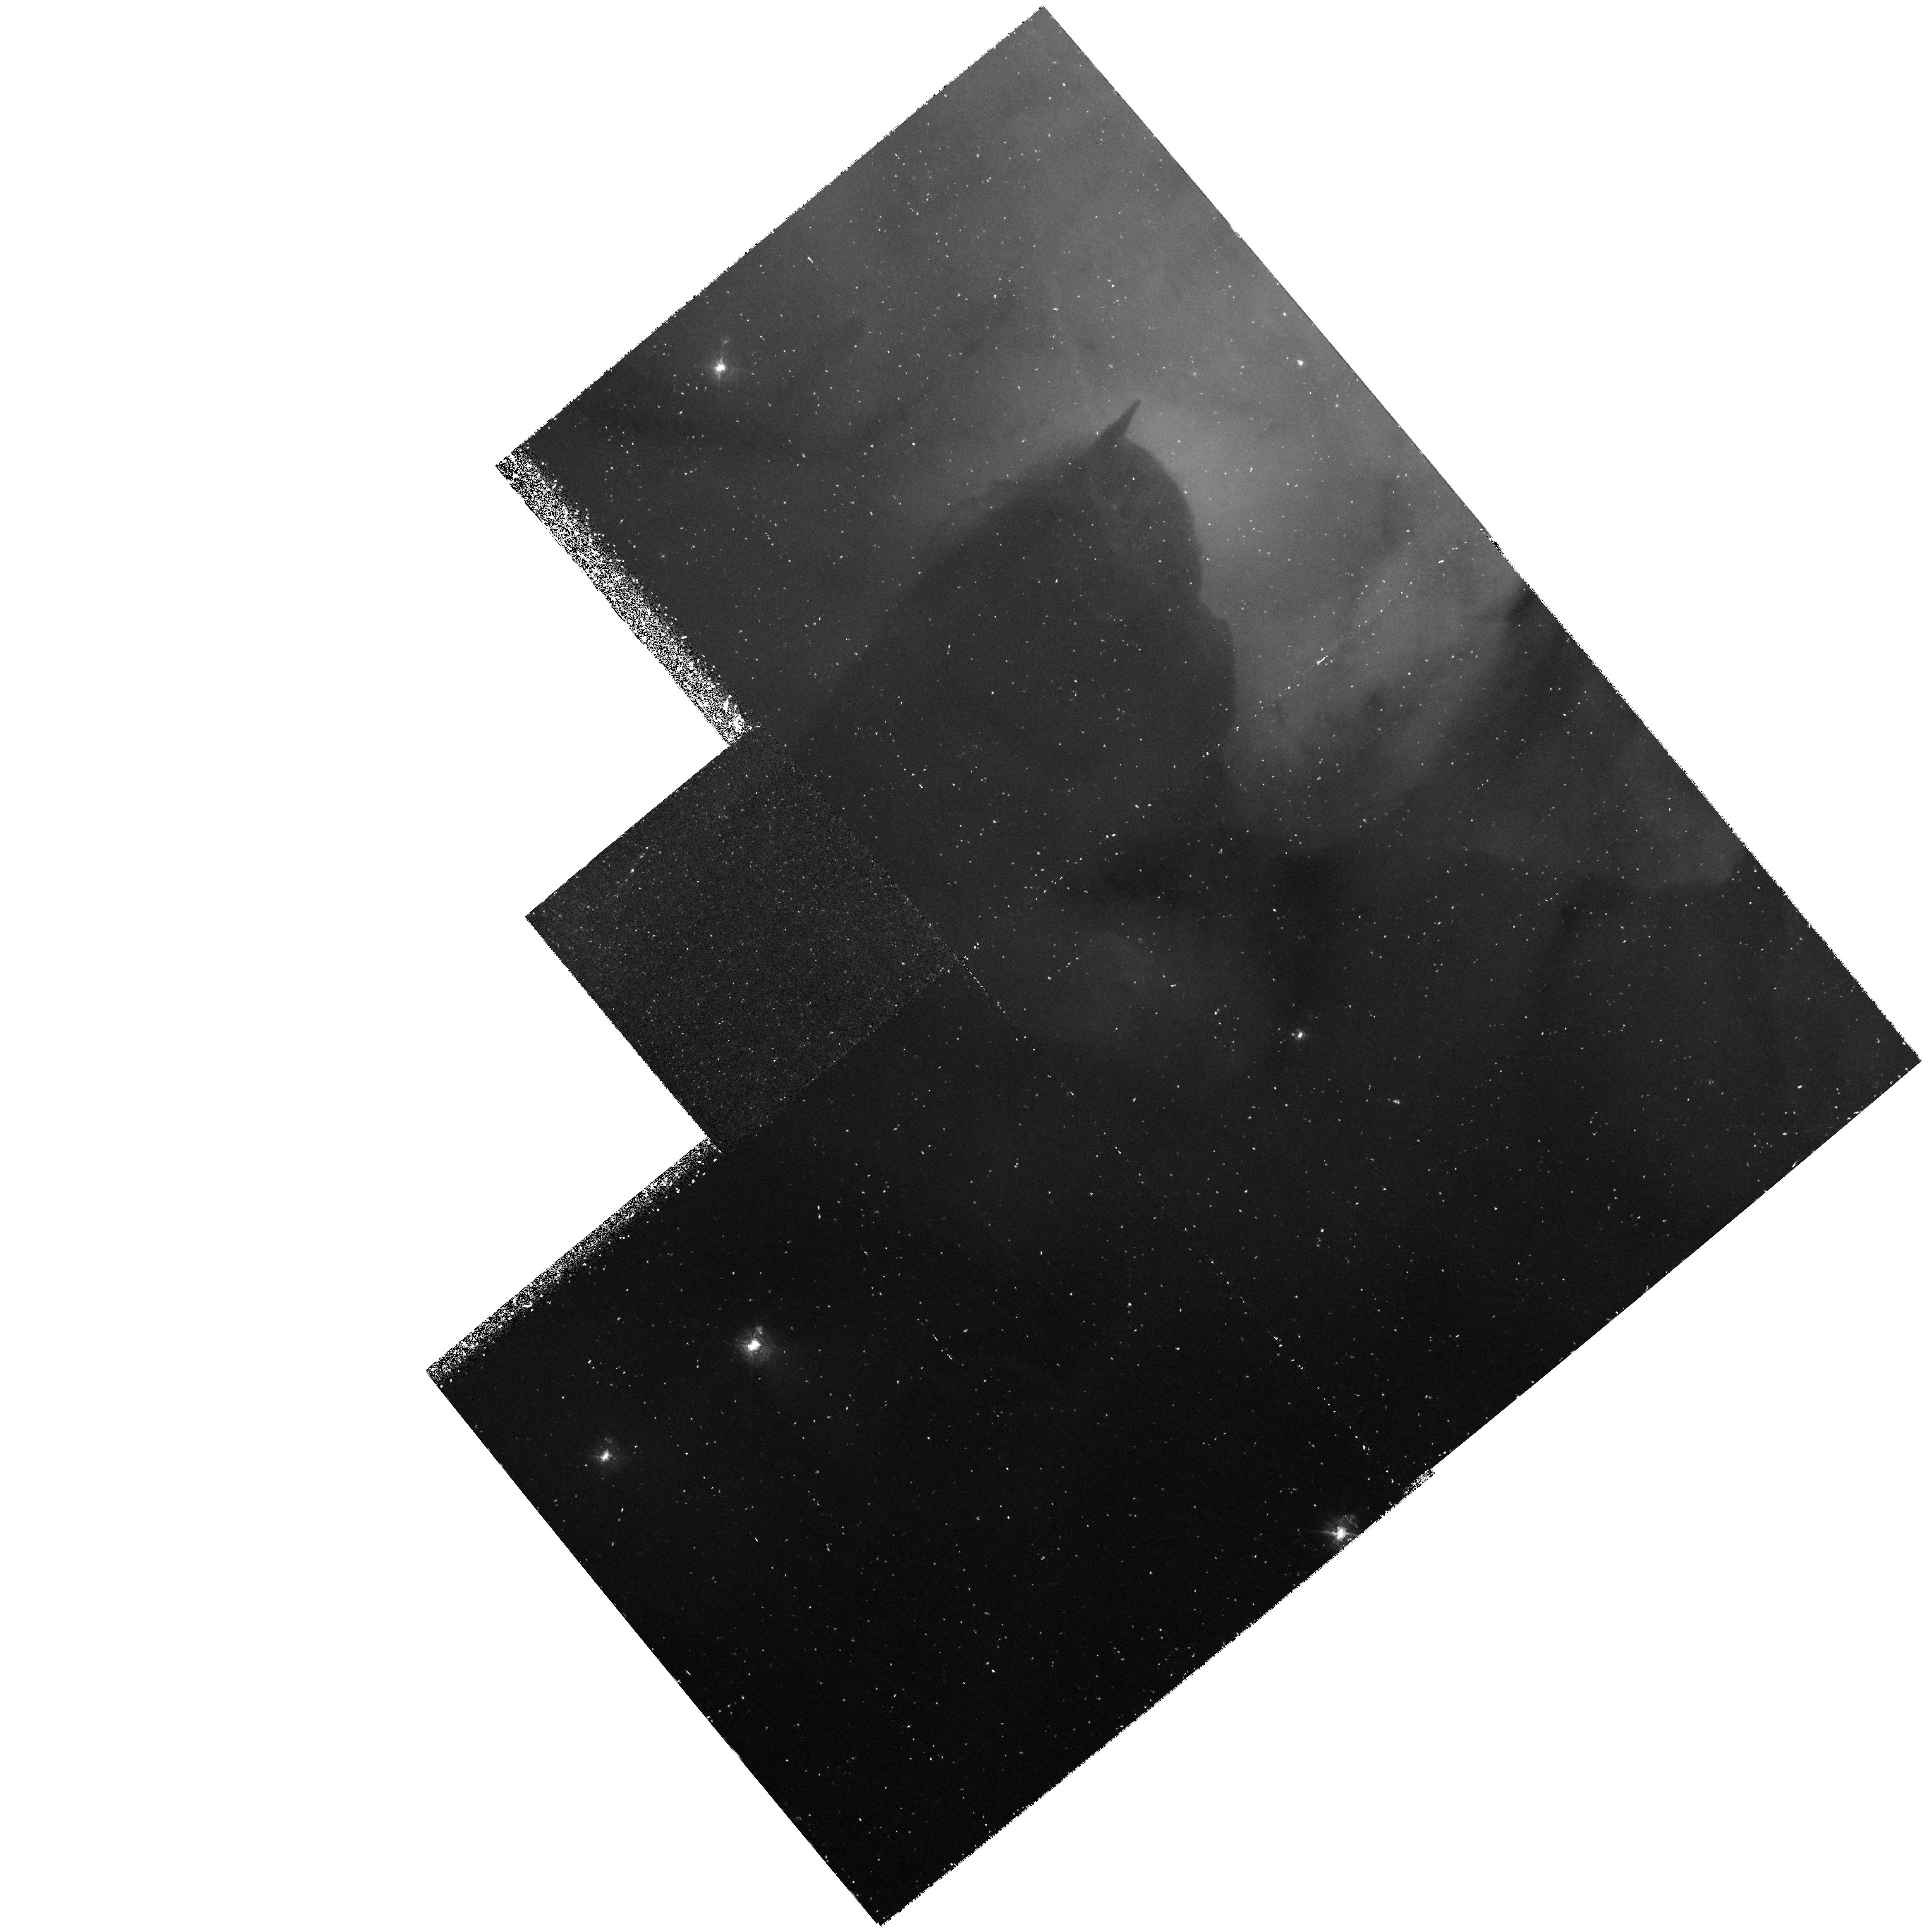
Target: M20. Instrument: WFPC2/PC. Filter: F502N. Exposure: 1.5 h. Observation ID: hst_6857_01_wfpc2_pc_f502n_u3xo01

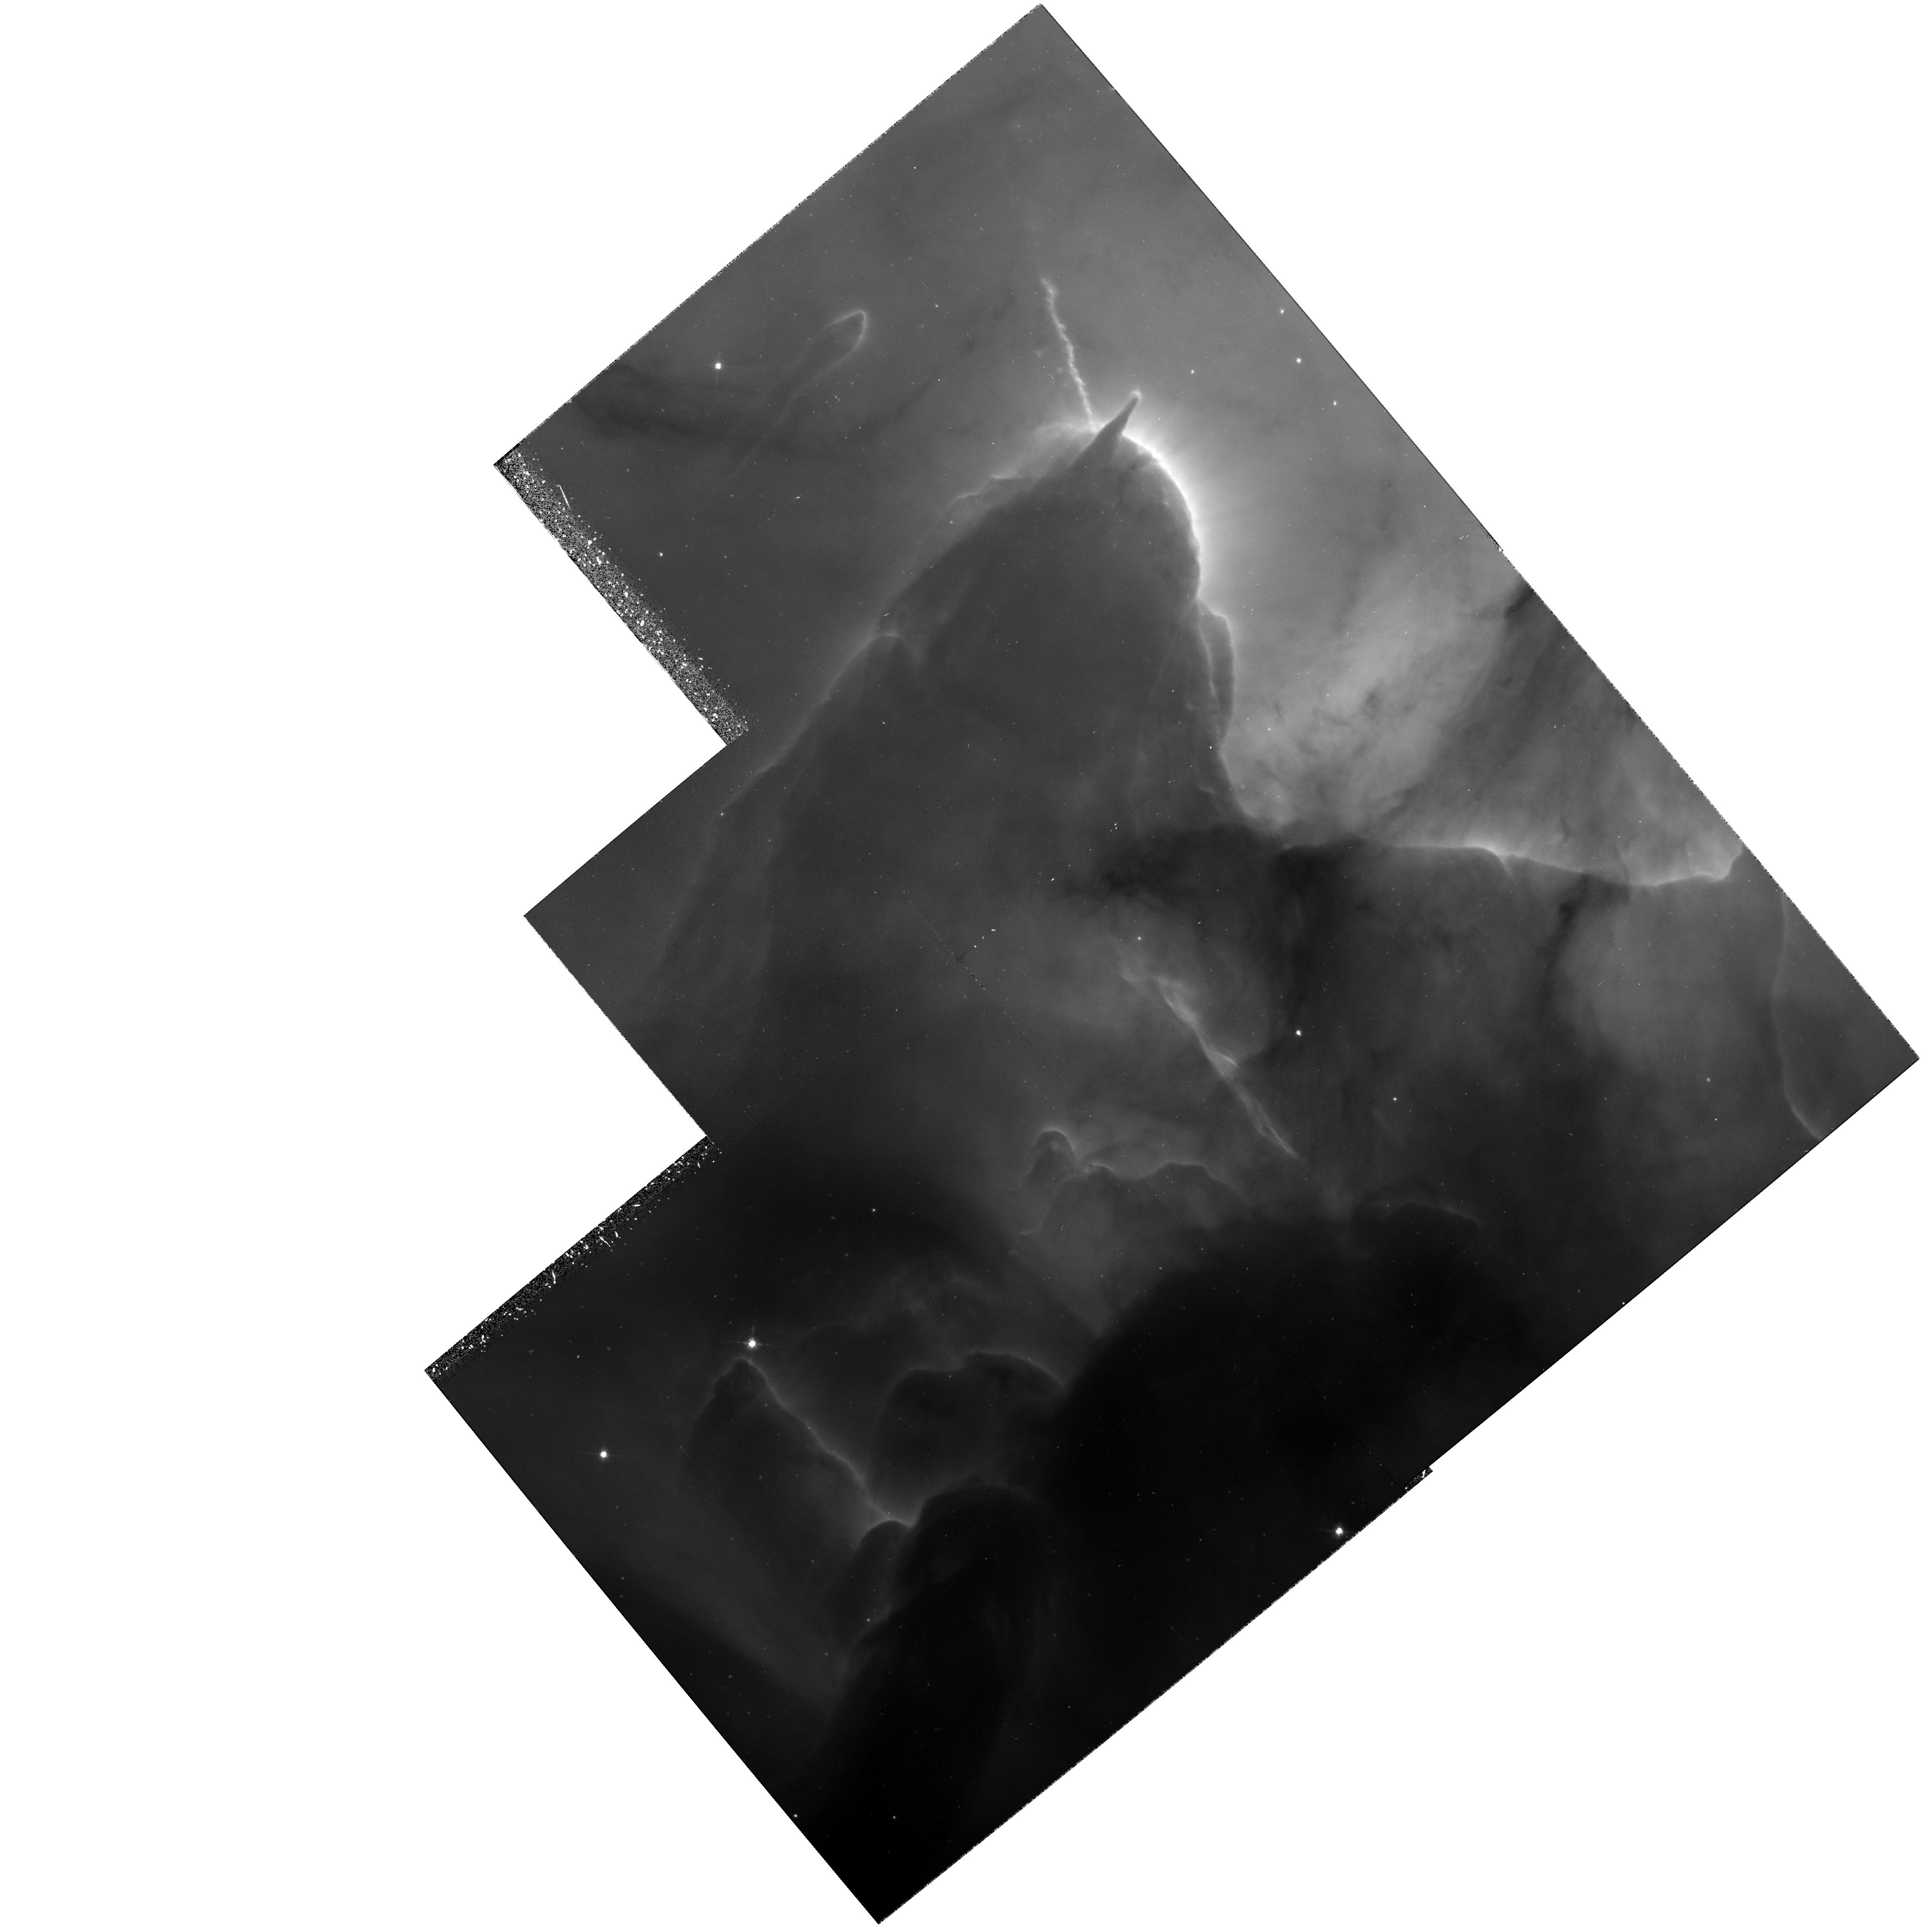
Target: M20. Instrument: WFPC2/PC. Filter: F656N. Exposure: 1.1 h. Observation ID: hst_6857_01_wfpc2_pc_f656n_u3xo01

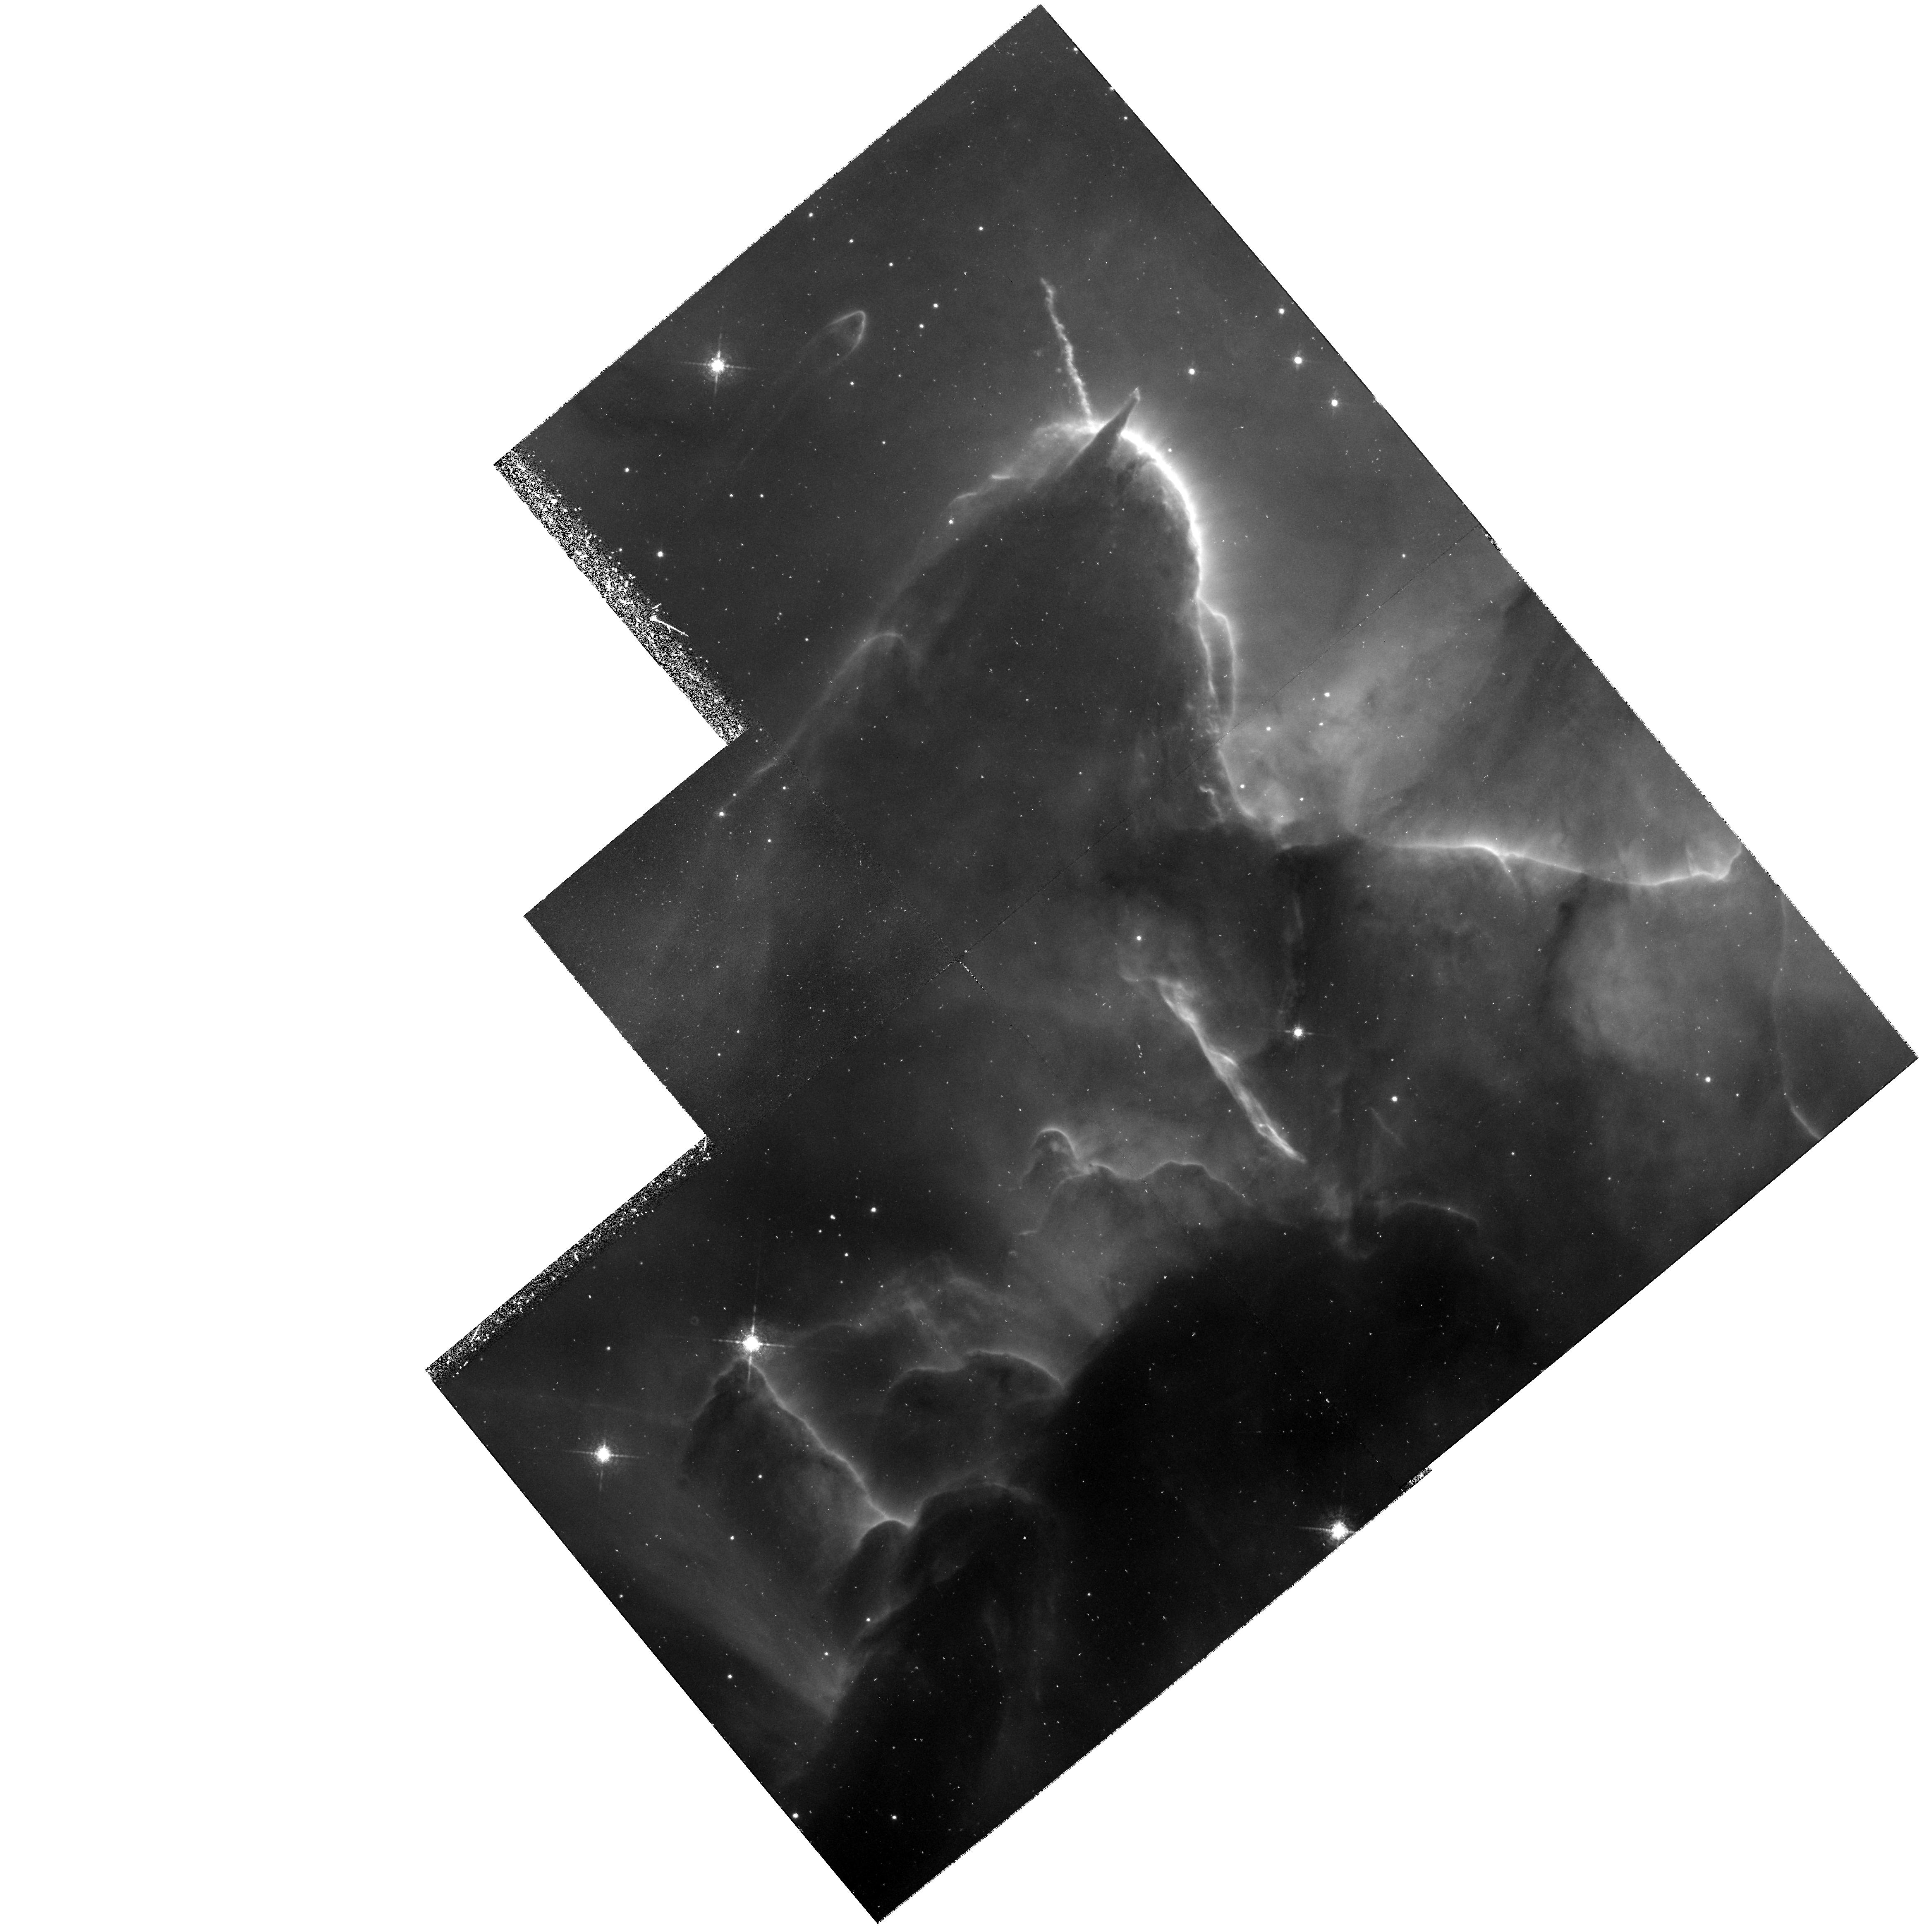
Target: M20. Instrument: WFPC2/PC. Filter: F673N. Exposure: 1.5 h. Observation ID: hst_6857_01_wfpc2_pc_f673n_u3xo01

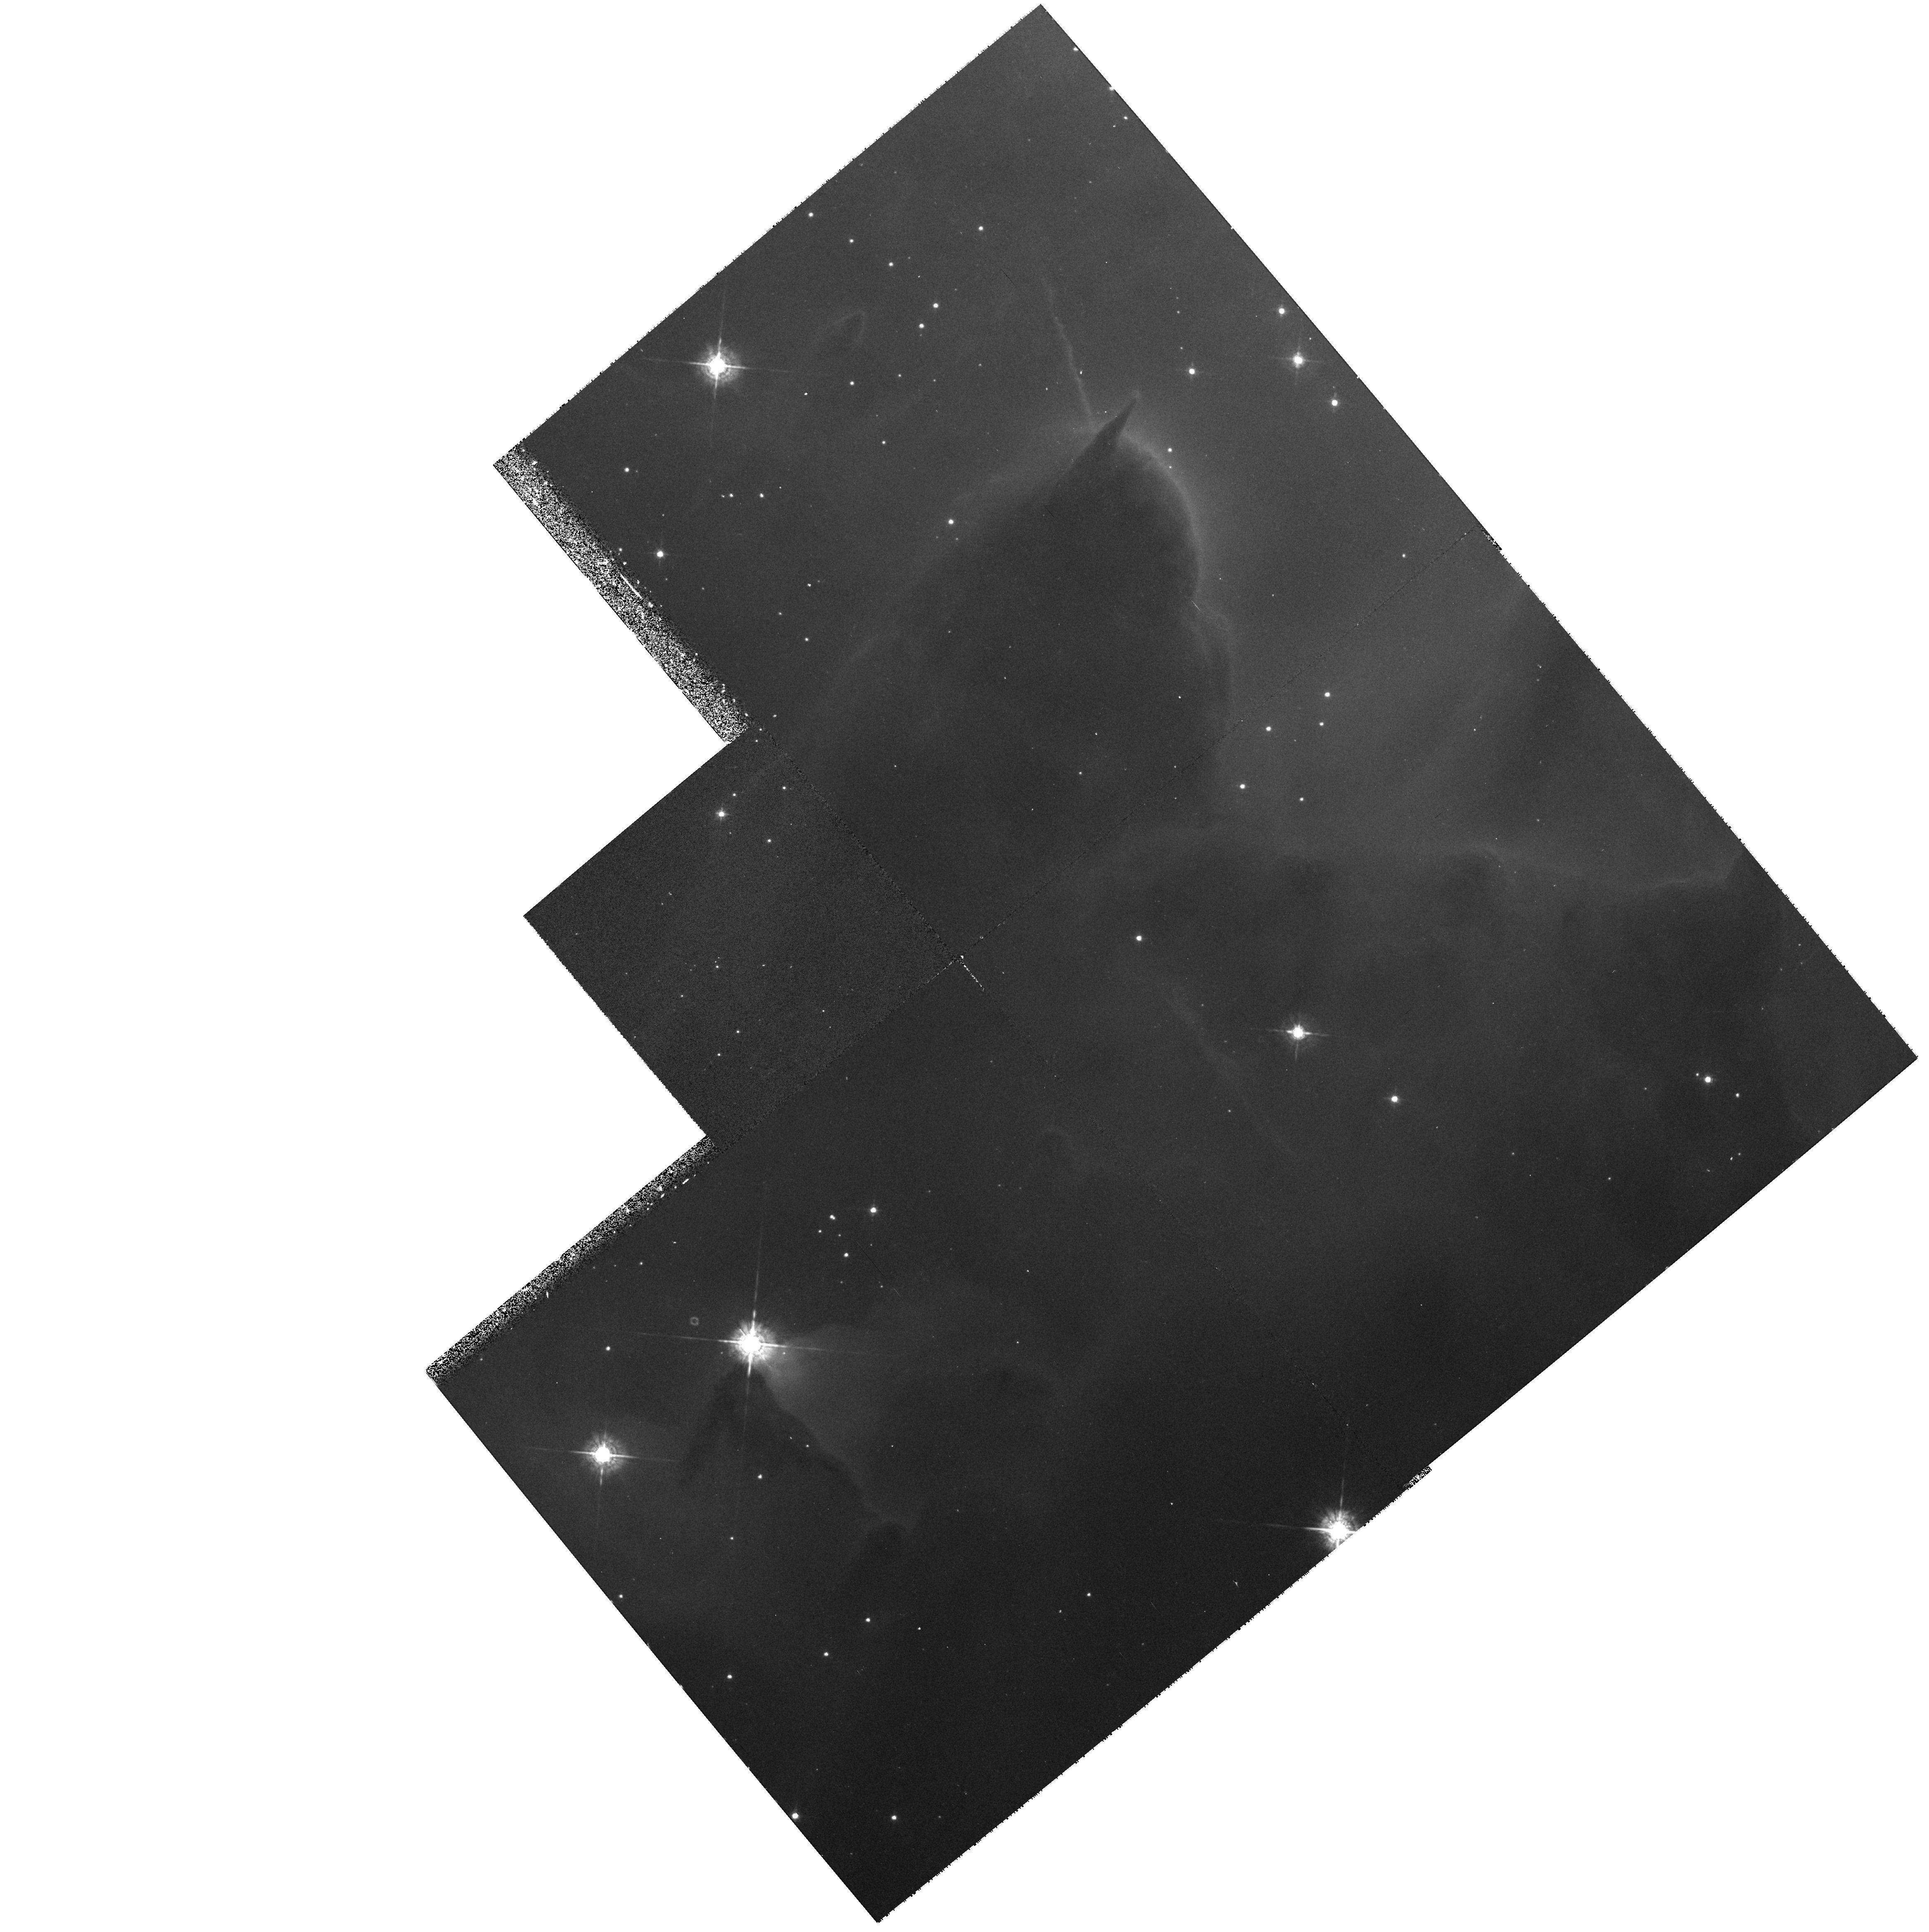
Target: M20. Instrument: WFPC2/PC. Filter: F547M. Exposure: 14 min. Observation ID: hst_6857_01_wfpc2_pc_f547m_u3xo01

THE HII/PDR INTERFACE AND OTHER SMALL SCALE STRUCTURE IN HII REGIONS (PI: Trauger, John)

Recent work on the structure of HII regions indicates that the interface between the hot interior of a region and the adjacent molecular cloud may be much more important in understanding the structure of these objects that previously believed. We will use the high spatial resolution of the WFPC-2 to investigate the structure and physical properties of this interface in a prominent Galactic HII region, M20.